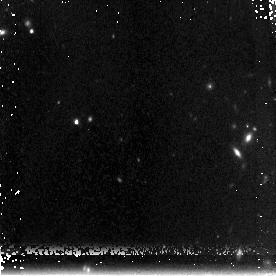
Target: GOODS850-5. Instrument: NICMOS/NIC3. Filter: F160W. Exposure: 3.1 h. Observation ID: na1104010

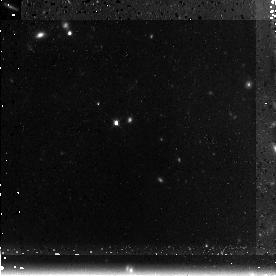
Target: GOODS850-5. Instrument: NICMOS/NIC3. Filter: F160W. Exposure: 3.1 h. Observation ID: na1103010

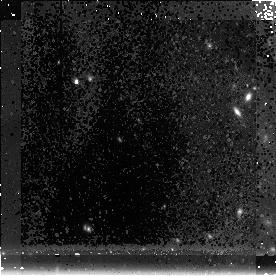
Target: GOODS850-5. Instrument: NICMOS/NIC3. Filter: F160W. Exposure: 3.1 h. Observation ID: na1102010

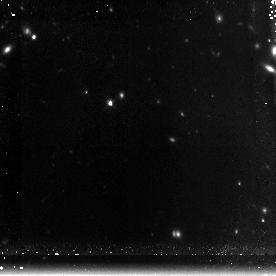
Target: GOODS850-5. Instrument: NICMOS/NIC3. Filter: F160W. Exposure: 3.1 h. Observation ID: na1101010

NICMOS Imaging of a z>4 High-Redshift Ultraluminous Submillimeter Source (PI: Wang, Wei-Hao)

We propose 16 orbits of deep NICMOS 1.6 um imaging of GOODS850-5, a unique z>4 candidate SCUBA source that is bright in the submillimeter (submm) but extremely faint at all other wavelengths. GOODS850-5 is a 11 mJy 850 um source discovered in our GOODS-N SCUBA survey. It does not have a radio counterpart and its accurate location was recently determined with the SMA interferometer. It is not detected by the GOODS-N HST ACS imaging and is just above the detection limit of the ultradeep Spitzer imaging at 3.6-24 um. Its faint radio flux and its Spitzer color suggest a redshift of z>4, and potentially even z>6. It has an incredible star formation rate of ~1000 solar mass per year, and it can quickly grow into a >10^11 solar mass massive galaxy. Radio faint submm sources like GOODS850-5 may be a new population of high-redshift massive galaxies that are not picked up by any of the previous optical, near-IR, and radio surveys, and therefore it is crucial to obtain the redshift of GOODS850-5. However, because of its extreme optical faintness, the only way to constrain its redshift is photometric redshift with the existing Spitzer photometry and the proposed NICMOS 1.6 um photometry. NICMOS is the only instrument that can provide information about its redshift and morphology among all space-based and ground-based instruments at all wavelengths. The proposed observation will provide unique insight on galaxy evolution and mass assembly at high redshift.